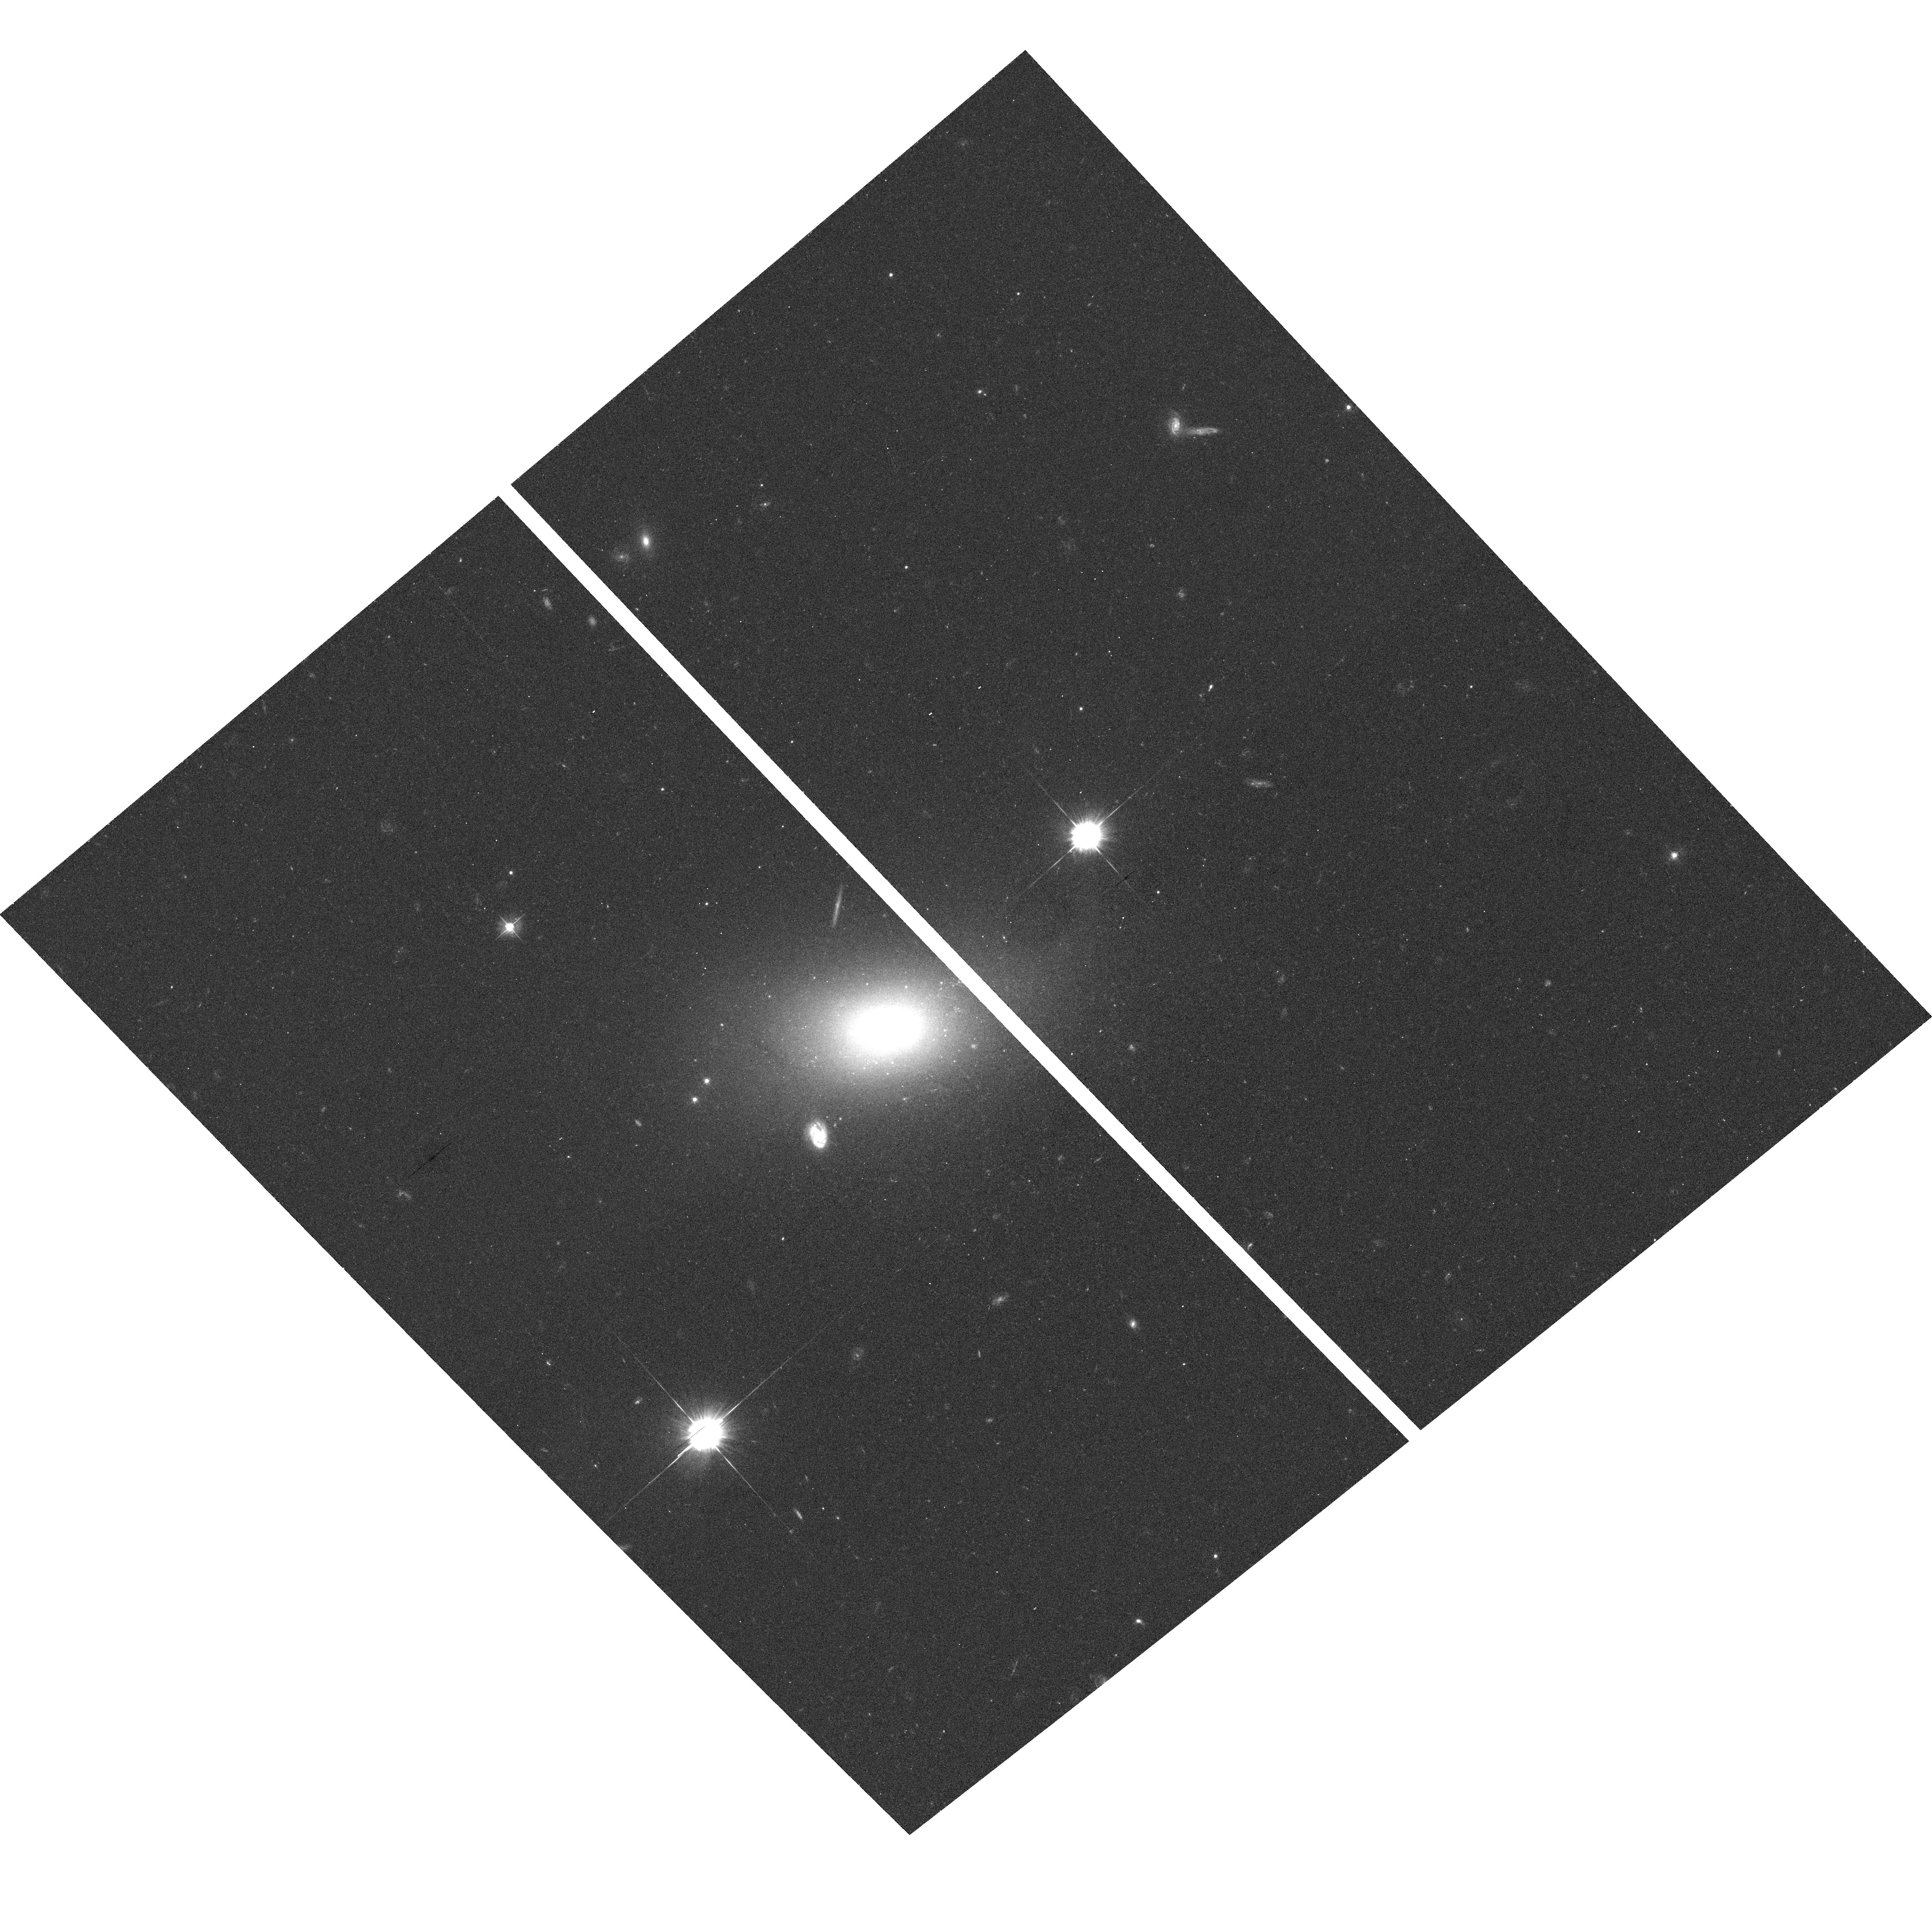
Target: VCC21. Instrument: ACS/WFC. Filter: F475W. Exposure: 12 min. Observation ID: hst_9401_73_acs_wfc_f475w_j8fs73

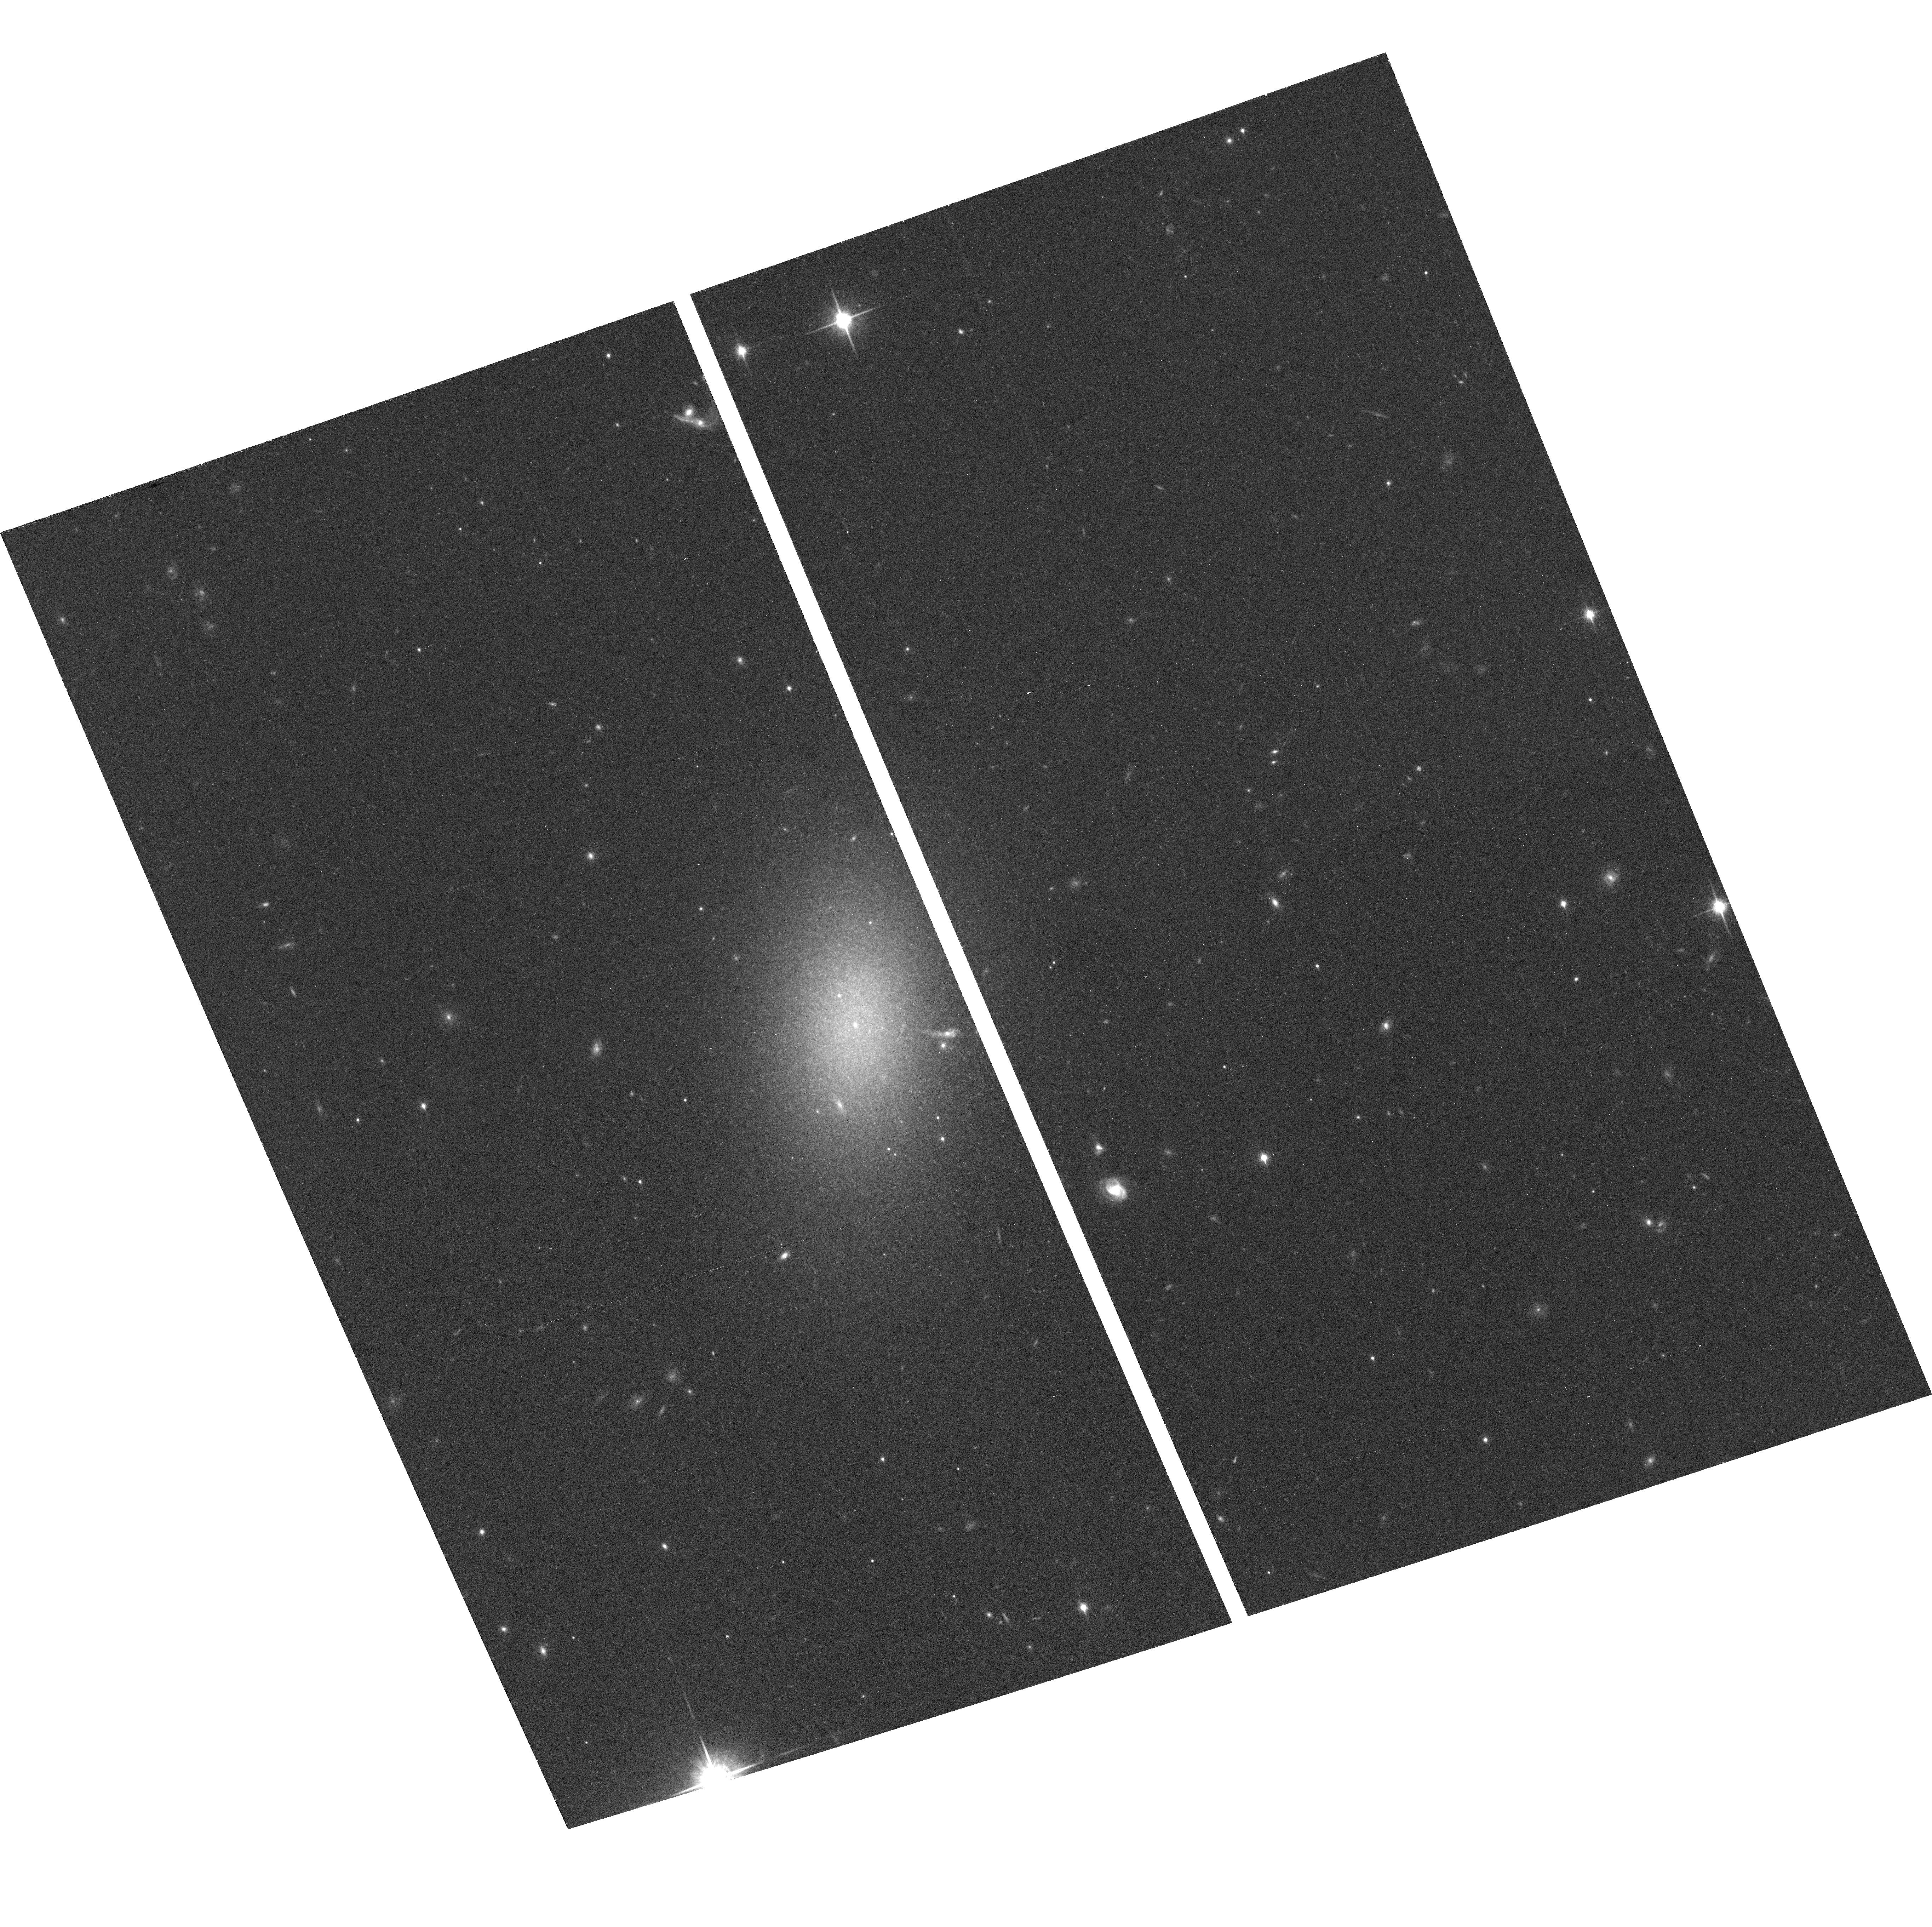
Target: VCC1886. Instrument: ACS/WFC. Filter: F850LP. Exposure: 20 min. Observation ID: hst_9401_92_acs_wfc_f850lp_j8fs92

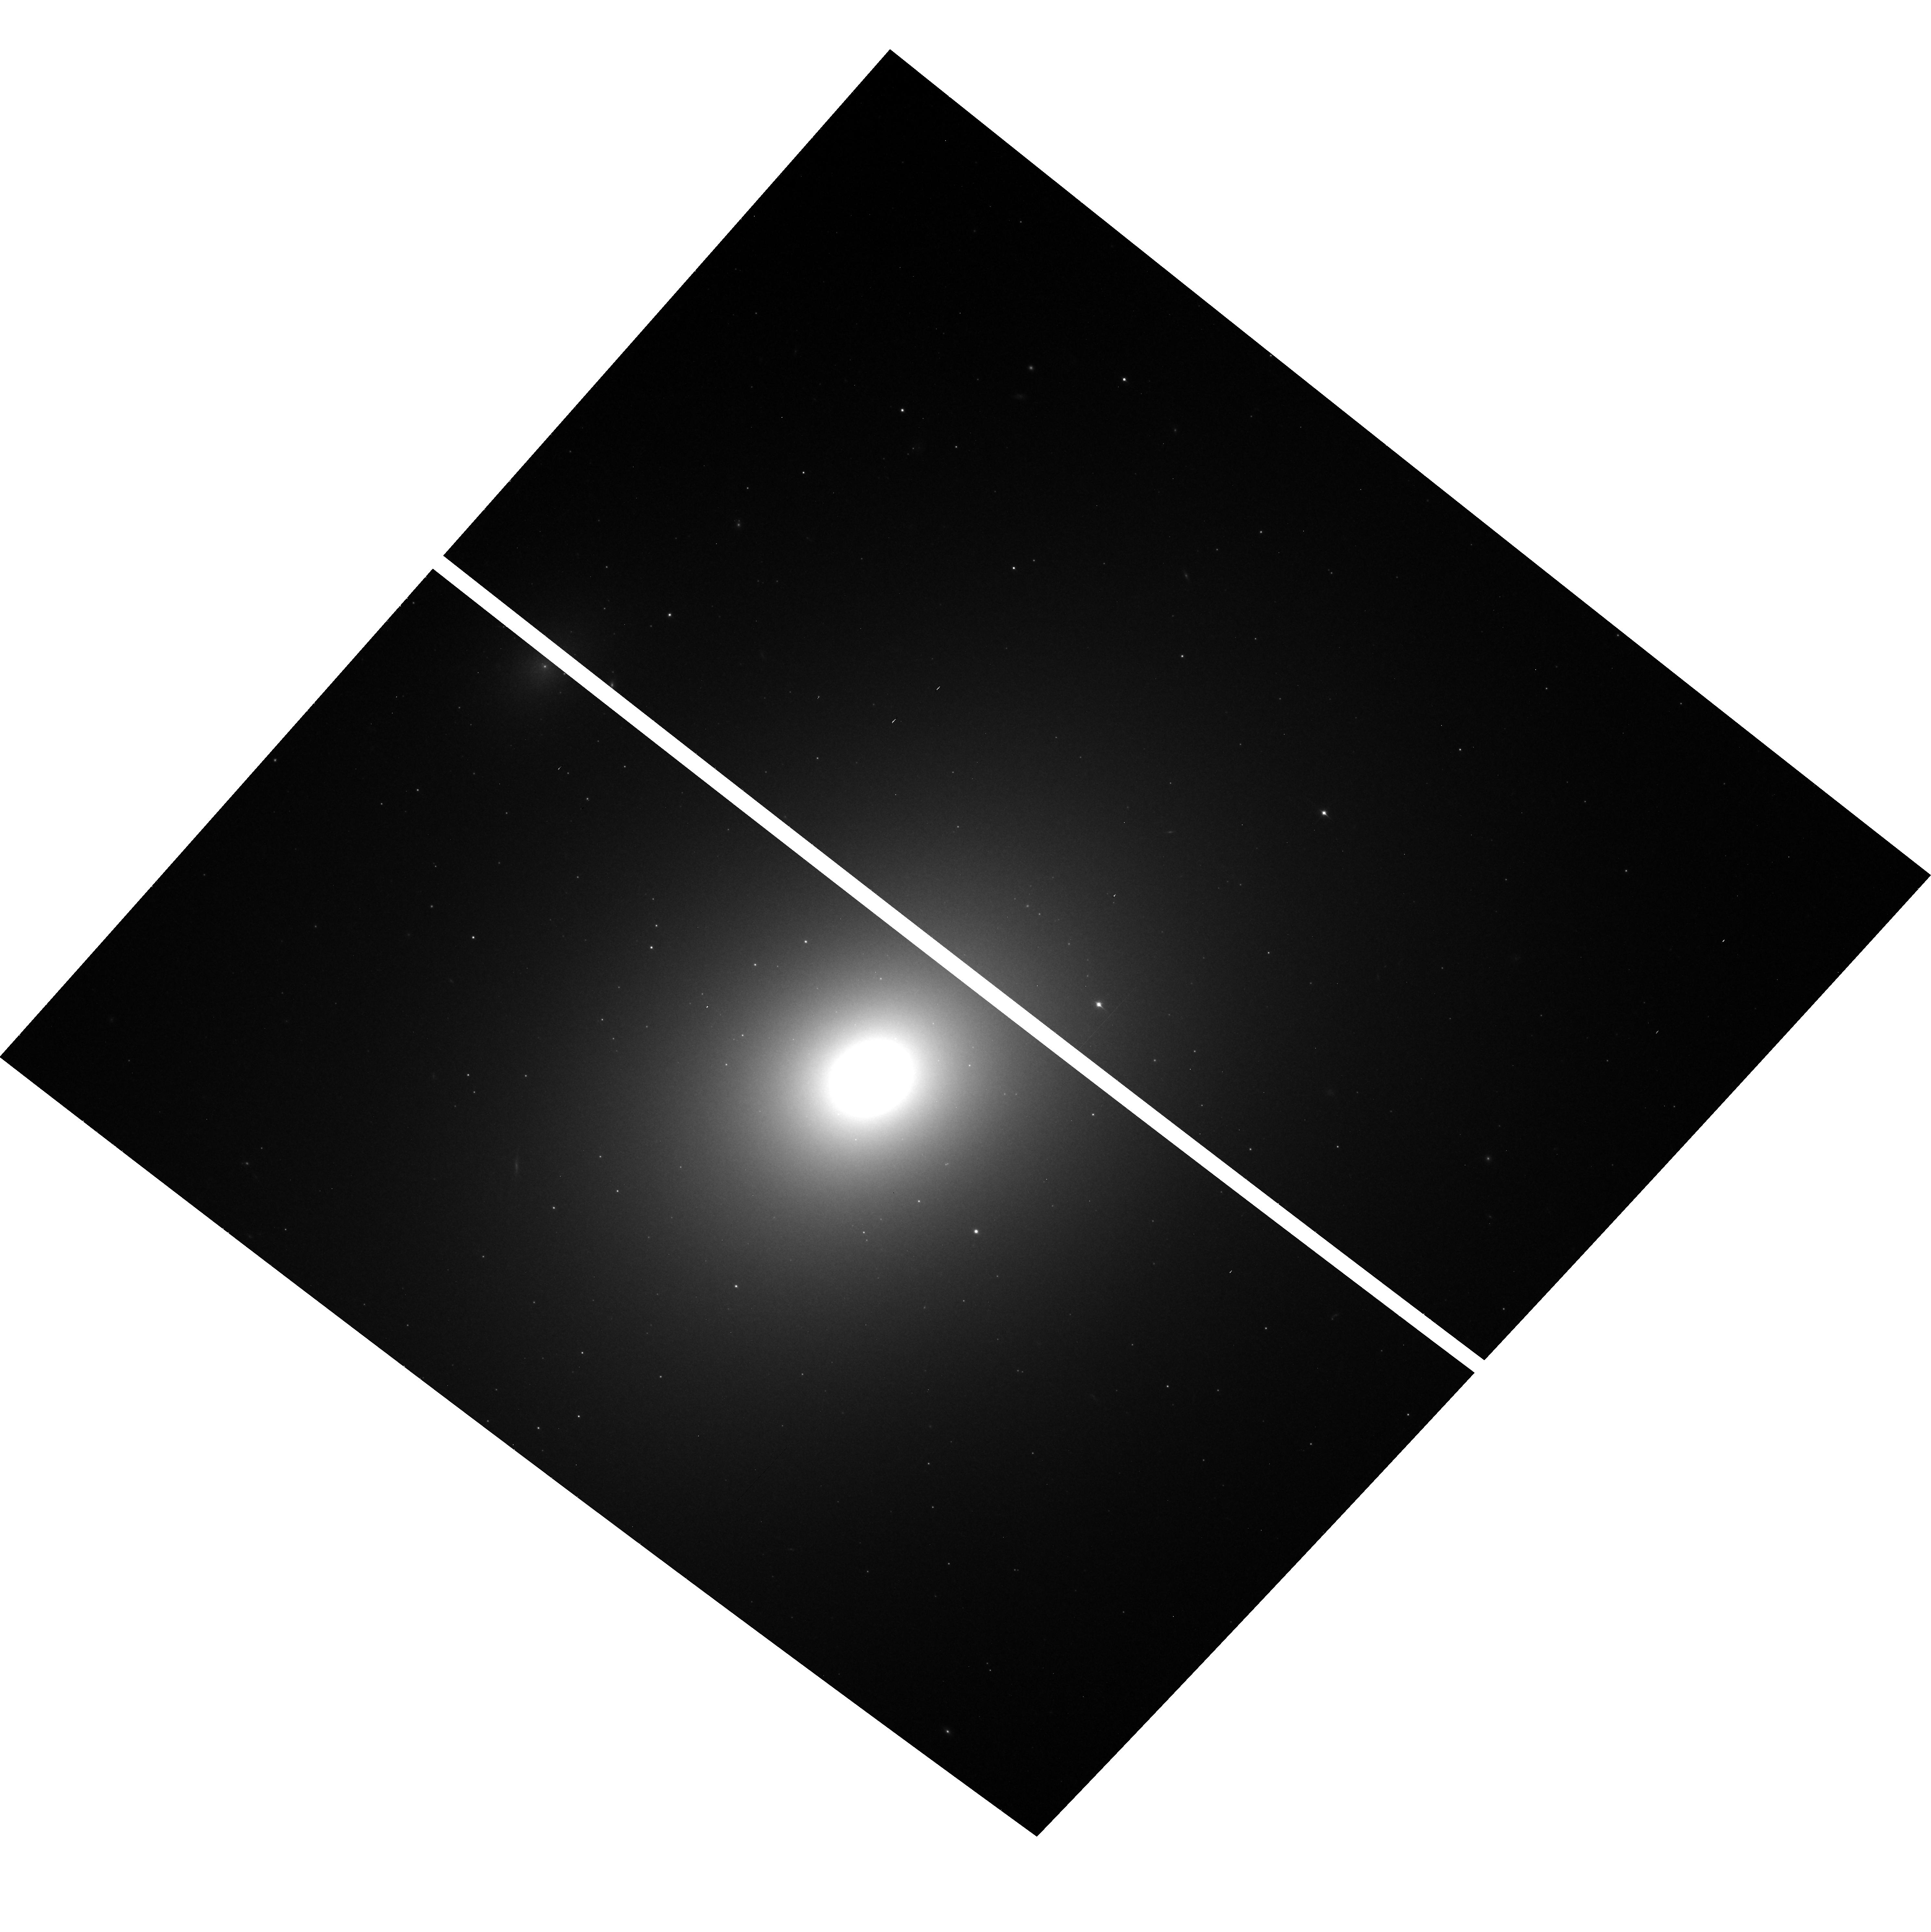
Target: VCC881. Instrument: ACS/WFC. Filter: F850LP. Exposure: 20 min. Observation ID: hst_9401_04_acs_wfc_f850lp_j8fs04

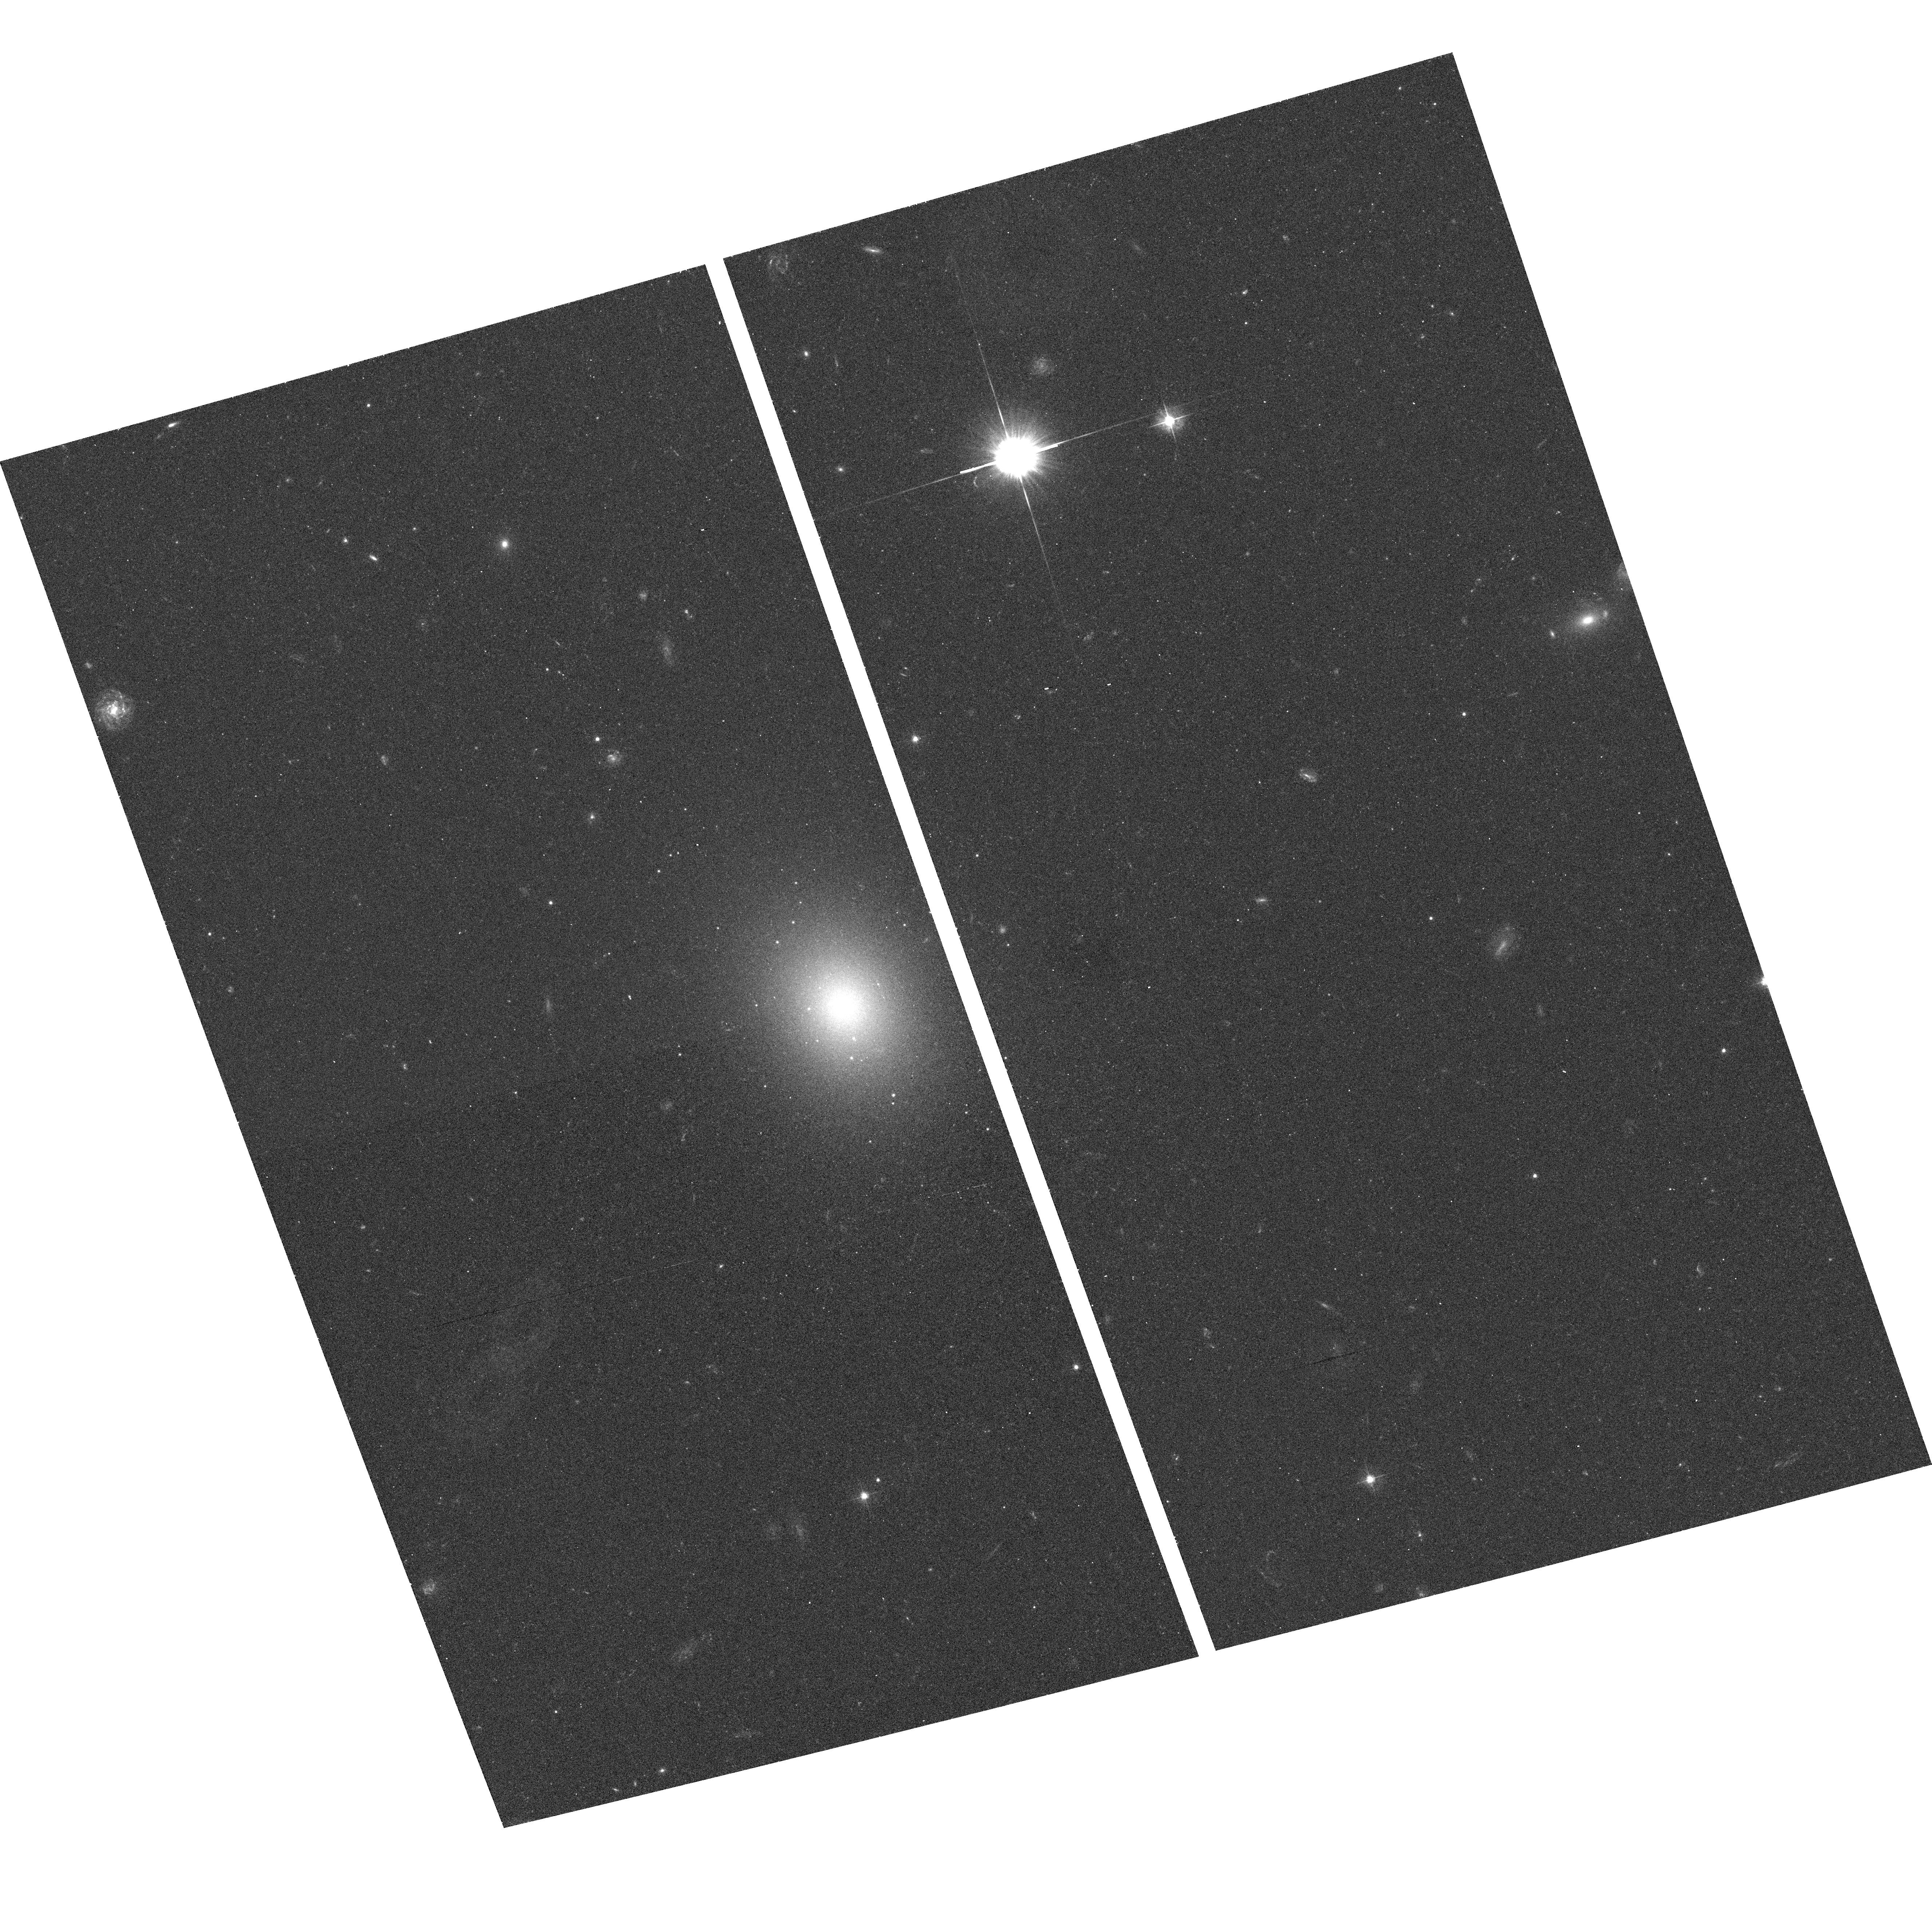
Target: VCC230. Instrument: ACS/WFC. Filter: F475W. Exposure: 12 min. Observation ID: hst_9401_85_acs_wfc_f475w_j8fs85

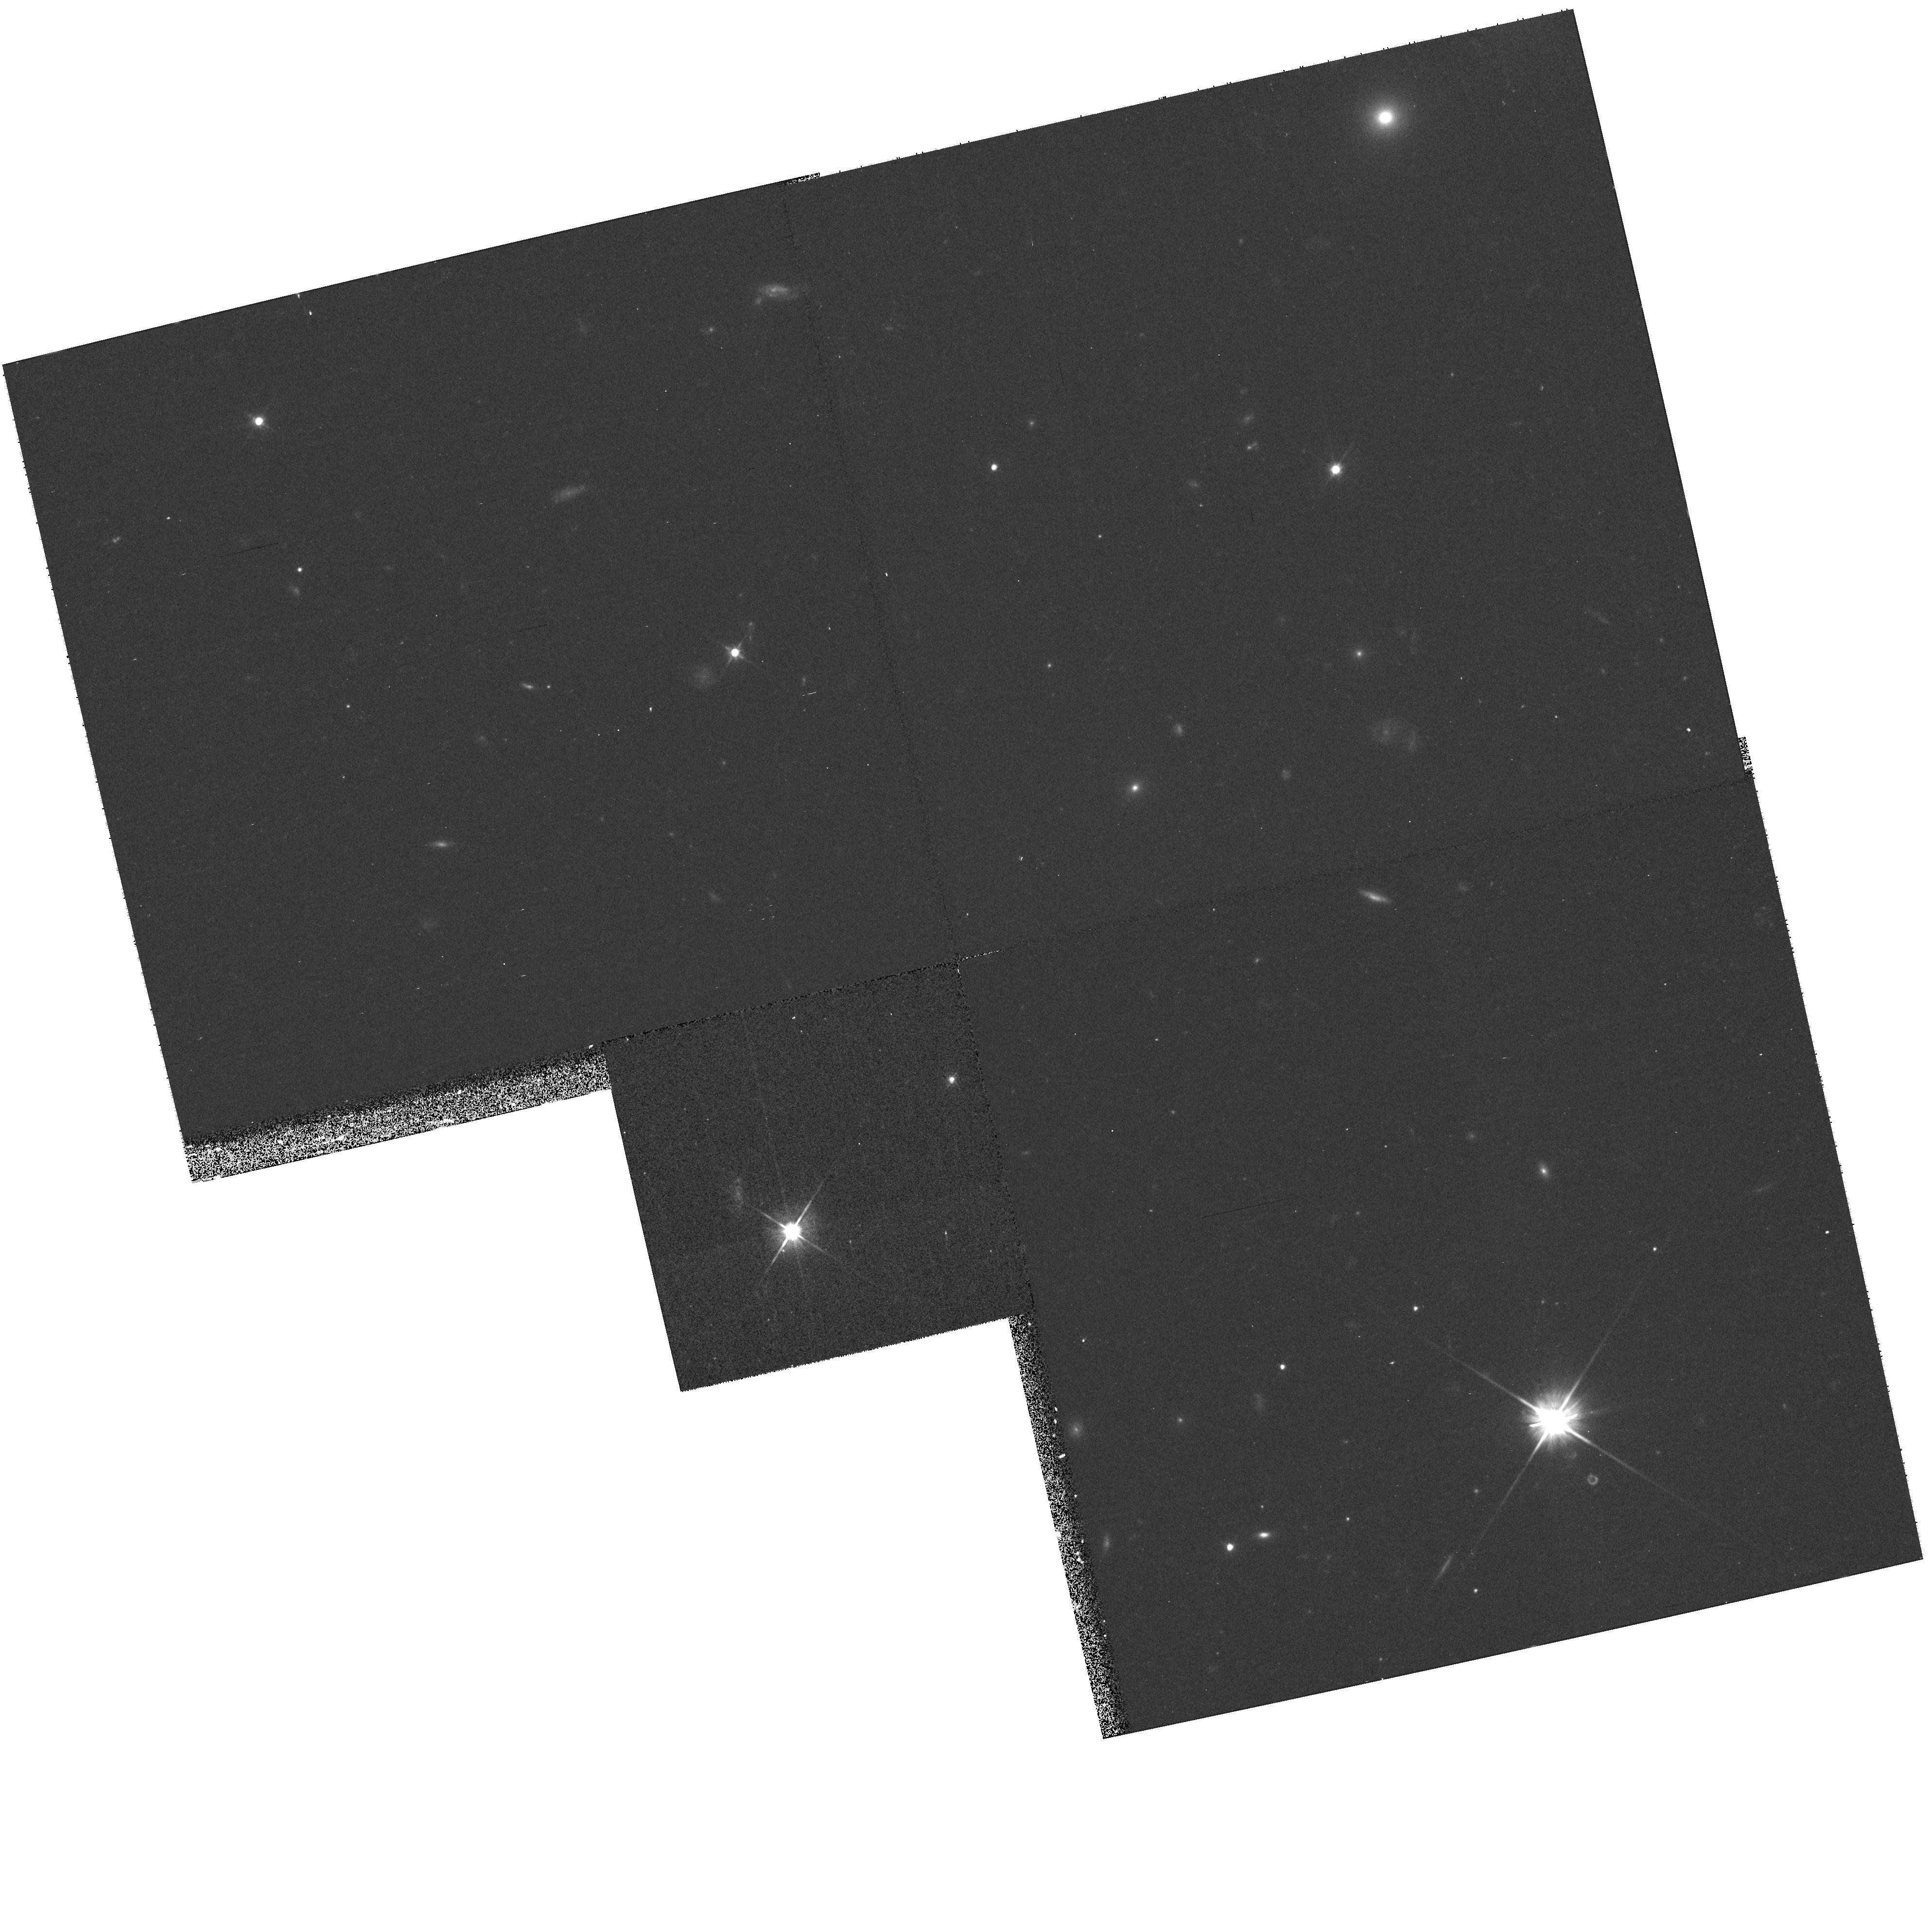
Target: field at RA 190.193°, Dec 10.385°. Instrument: WFPC2/PC. Filter: F606W. Exposure: 12 min. Observation ID: hst_9401_80_wfpc2_pc_f606w_u8fs80

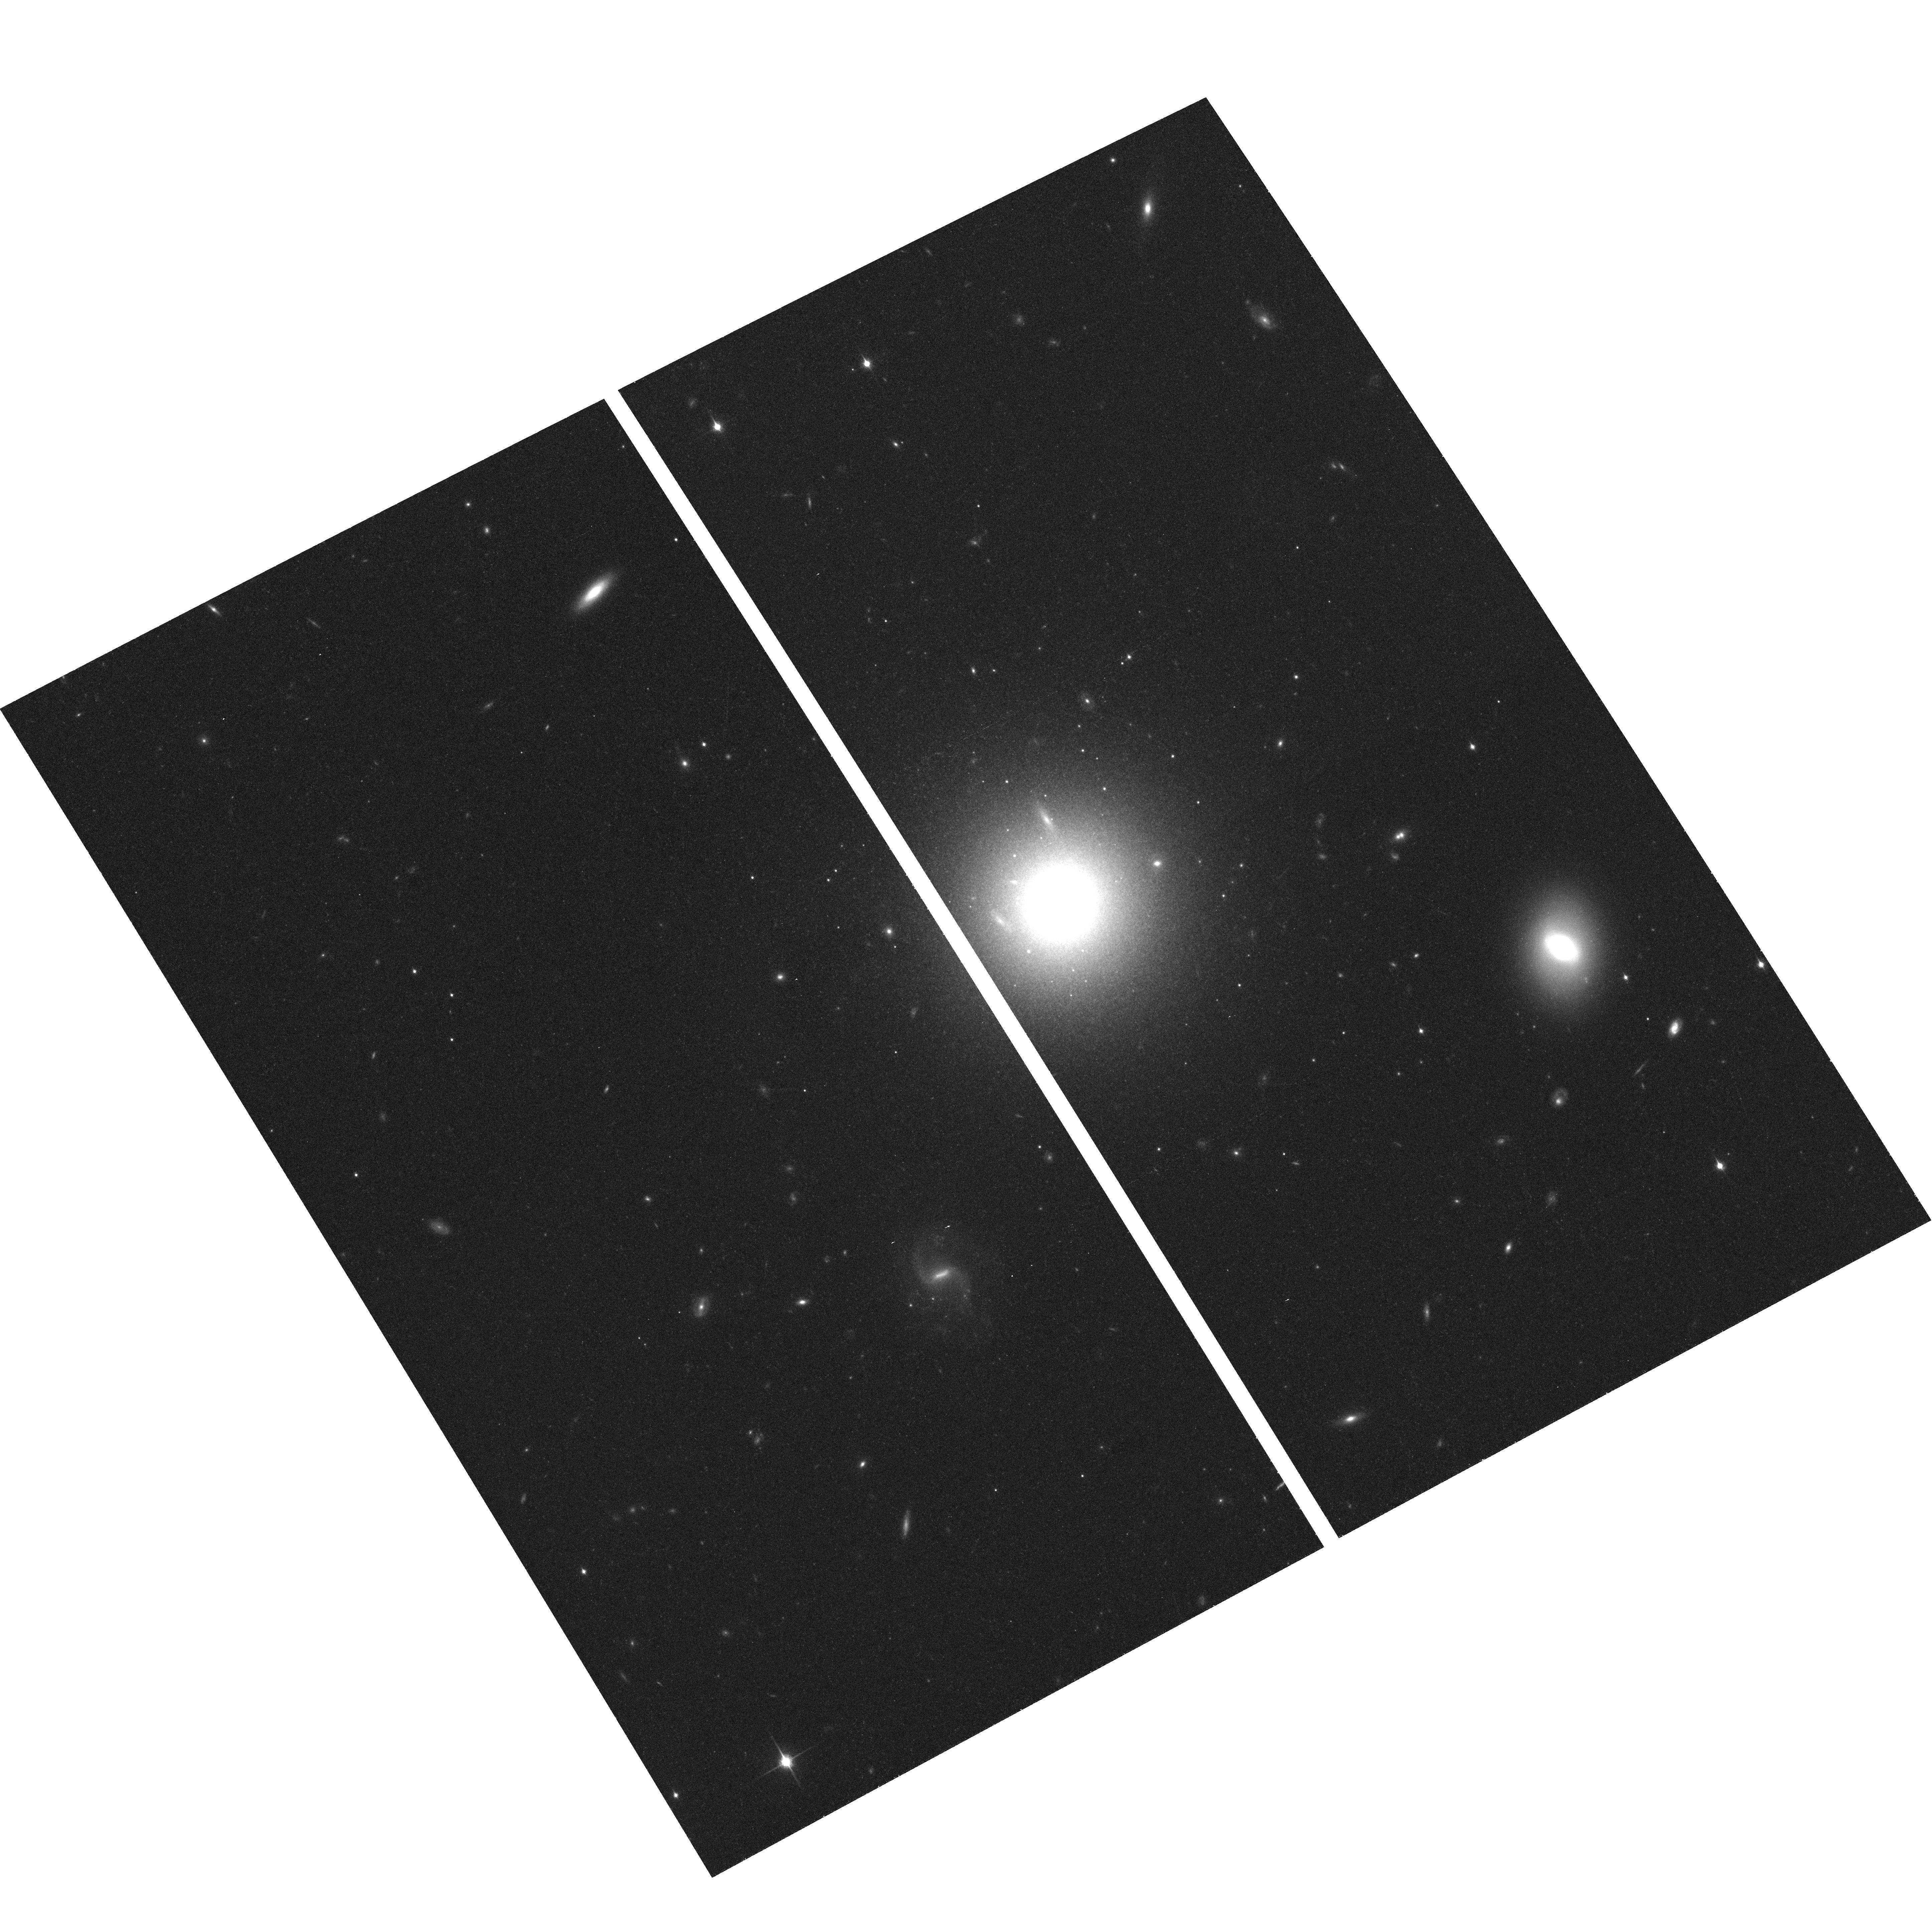
Target: VCC1431. Instrument: ACS/WFC. Filter: F850LP. Exposure: 20 min. Observation ID: hst_9401_64_acs_wfc_f850lp_j8fs64

The ACS Virgo Cluster Survey (PI: Cote, Patrick)

We propose the most comprehensive imaging survey to date of low-redshift, early-type galaxies. Our goal is to exploit the exceptional imaging capabilities of the ACS by acquiring deep images --- in the SDSS g^ and z^ bandpasses --- for 163 E, S0, dE, dE, N and dS0 galaxies in Virgo, the nearest rich cluster. This extraordinary dataset would likely constitute one of the principal legacies of HST, and would have widespread applications for many diverse areas of astrophysics. Our immediate scientific objectives are threefold: (1) measure metallicities, ages and radii for the many thousands of globular clusters (GCs) in these galaxies, and use this information to derive the protogalactic mass spectrum of each galaxy; (2) measure the central luminosity and color profile of each galaxy, and use this information to carry out a completely independent test of the merging hierarchy inferred from the GCs, with the aid of N-body codes that simulate the merger of galaxies containing massive black holes; and (3) calibrate the z^ -band SBF method, measure Virgo's 3-D structure, and carry out the definitive study of the GC luminosity function's precision as a standard candle. Our proposed Virgo Cluster Survey will yield a database of unprecedented depth, precision and uniformity, and will enable us to study the record of galaxy and cluster formation in a level of detail which will never be possible with more distant systems.